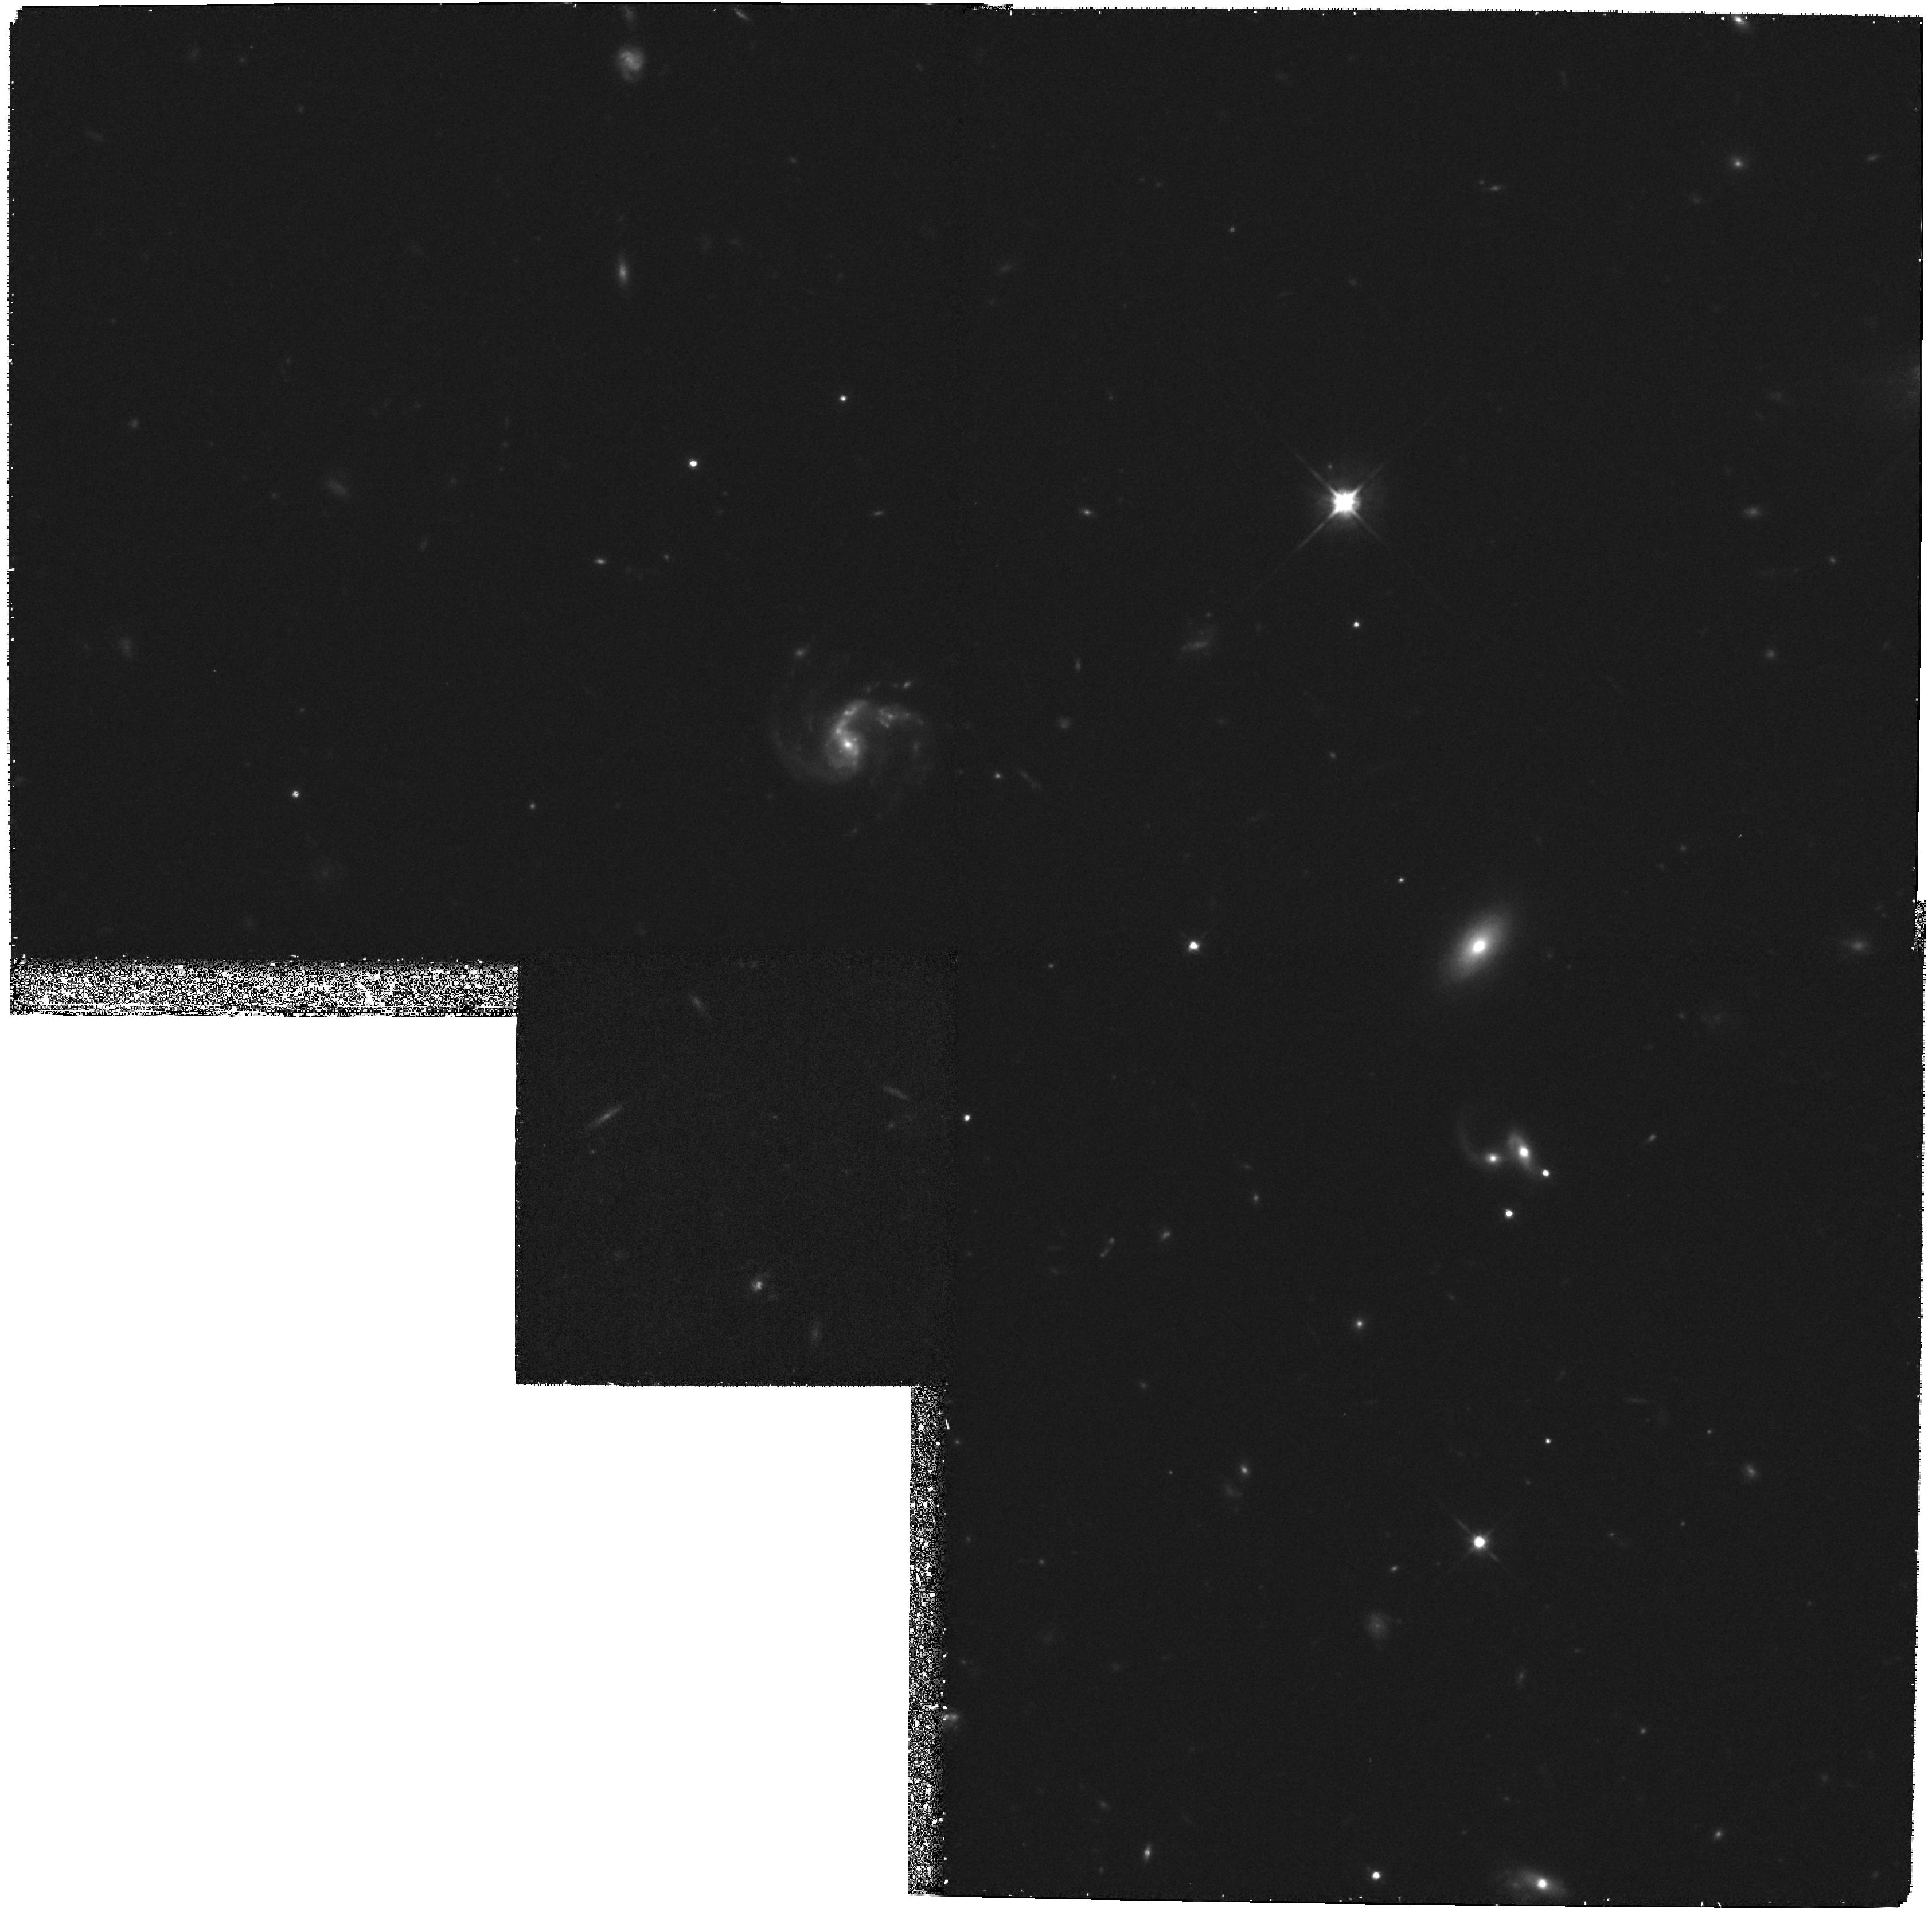
Target: GAL-CLUS-105427-032125-POS6
Instrument: WFPC2/PC
Filter: F814W
Exposure: 2.1 h
Observation ID: hst_7372_06_wfpc2_pc_f814w_u4uh06

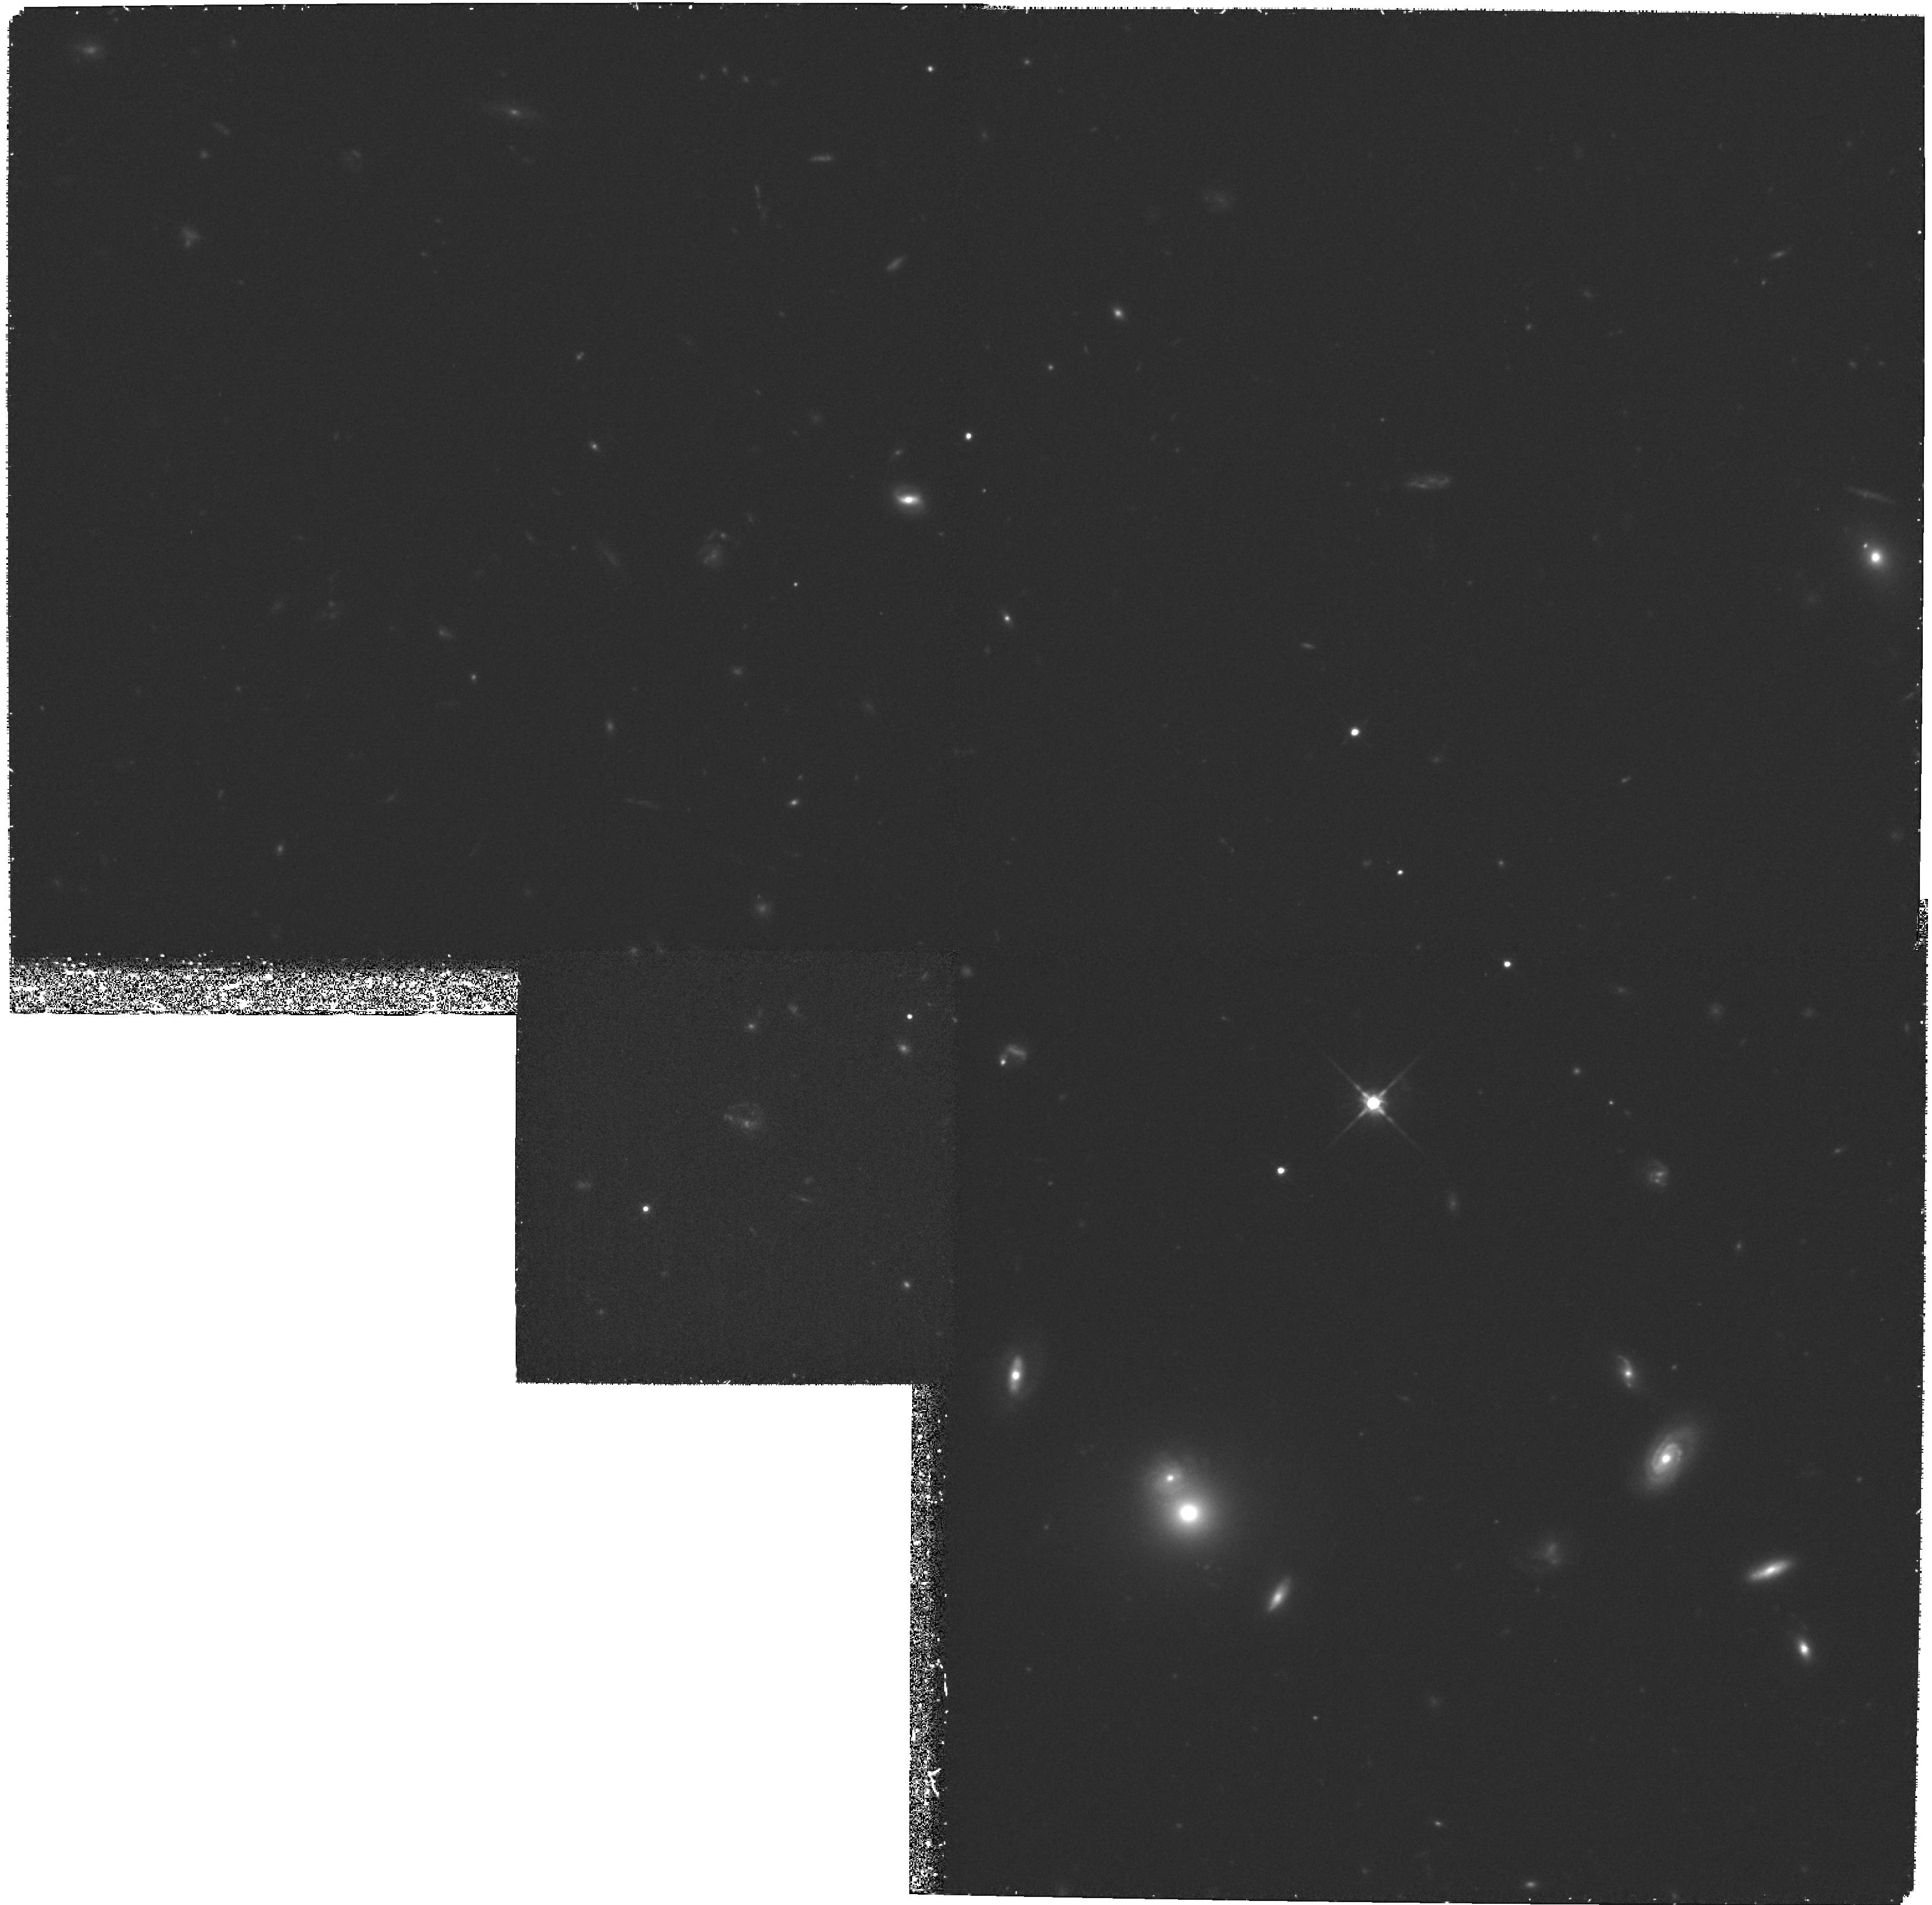
Target: GAL-CLUS-105427-032125-POS1
Instrument: WFPC2/PC
Filter: F814W
Exposure: 1.7 h
Observation ID: hst_7372_01_wfpc2_pc_f814w_u4uh01

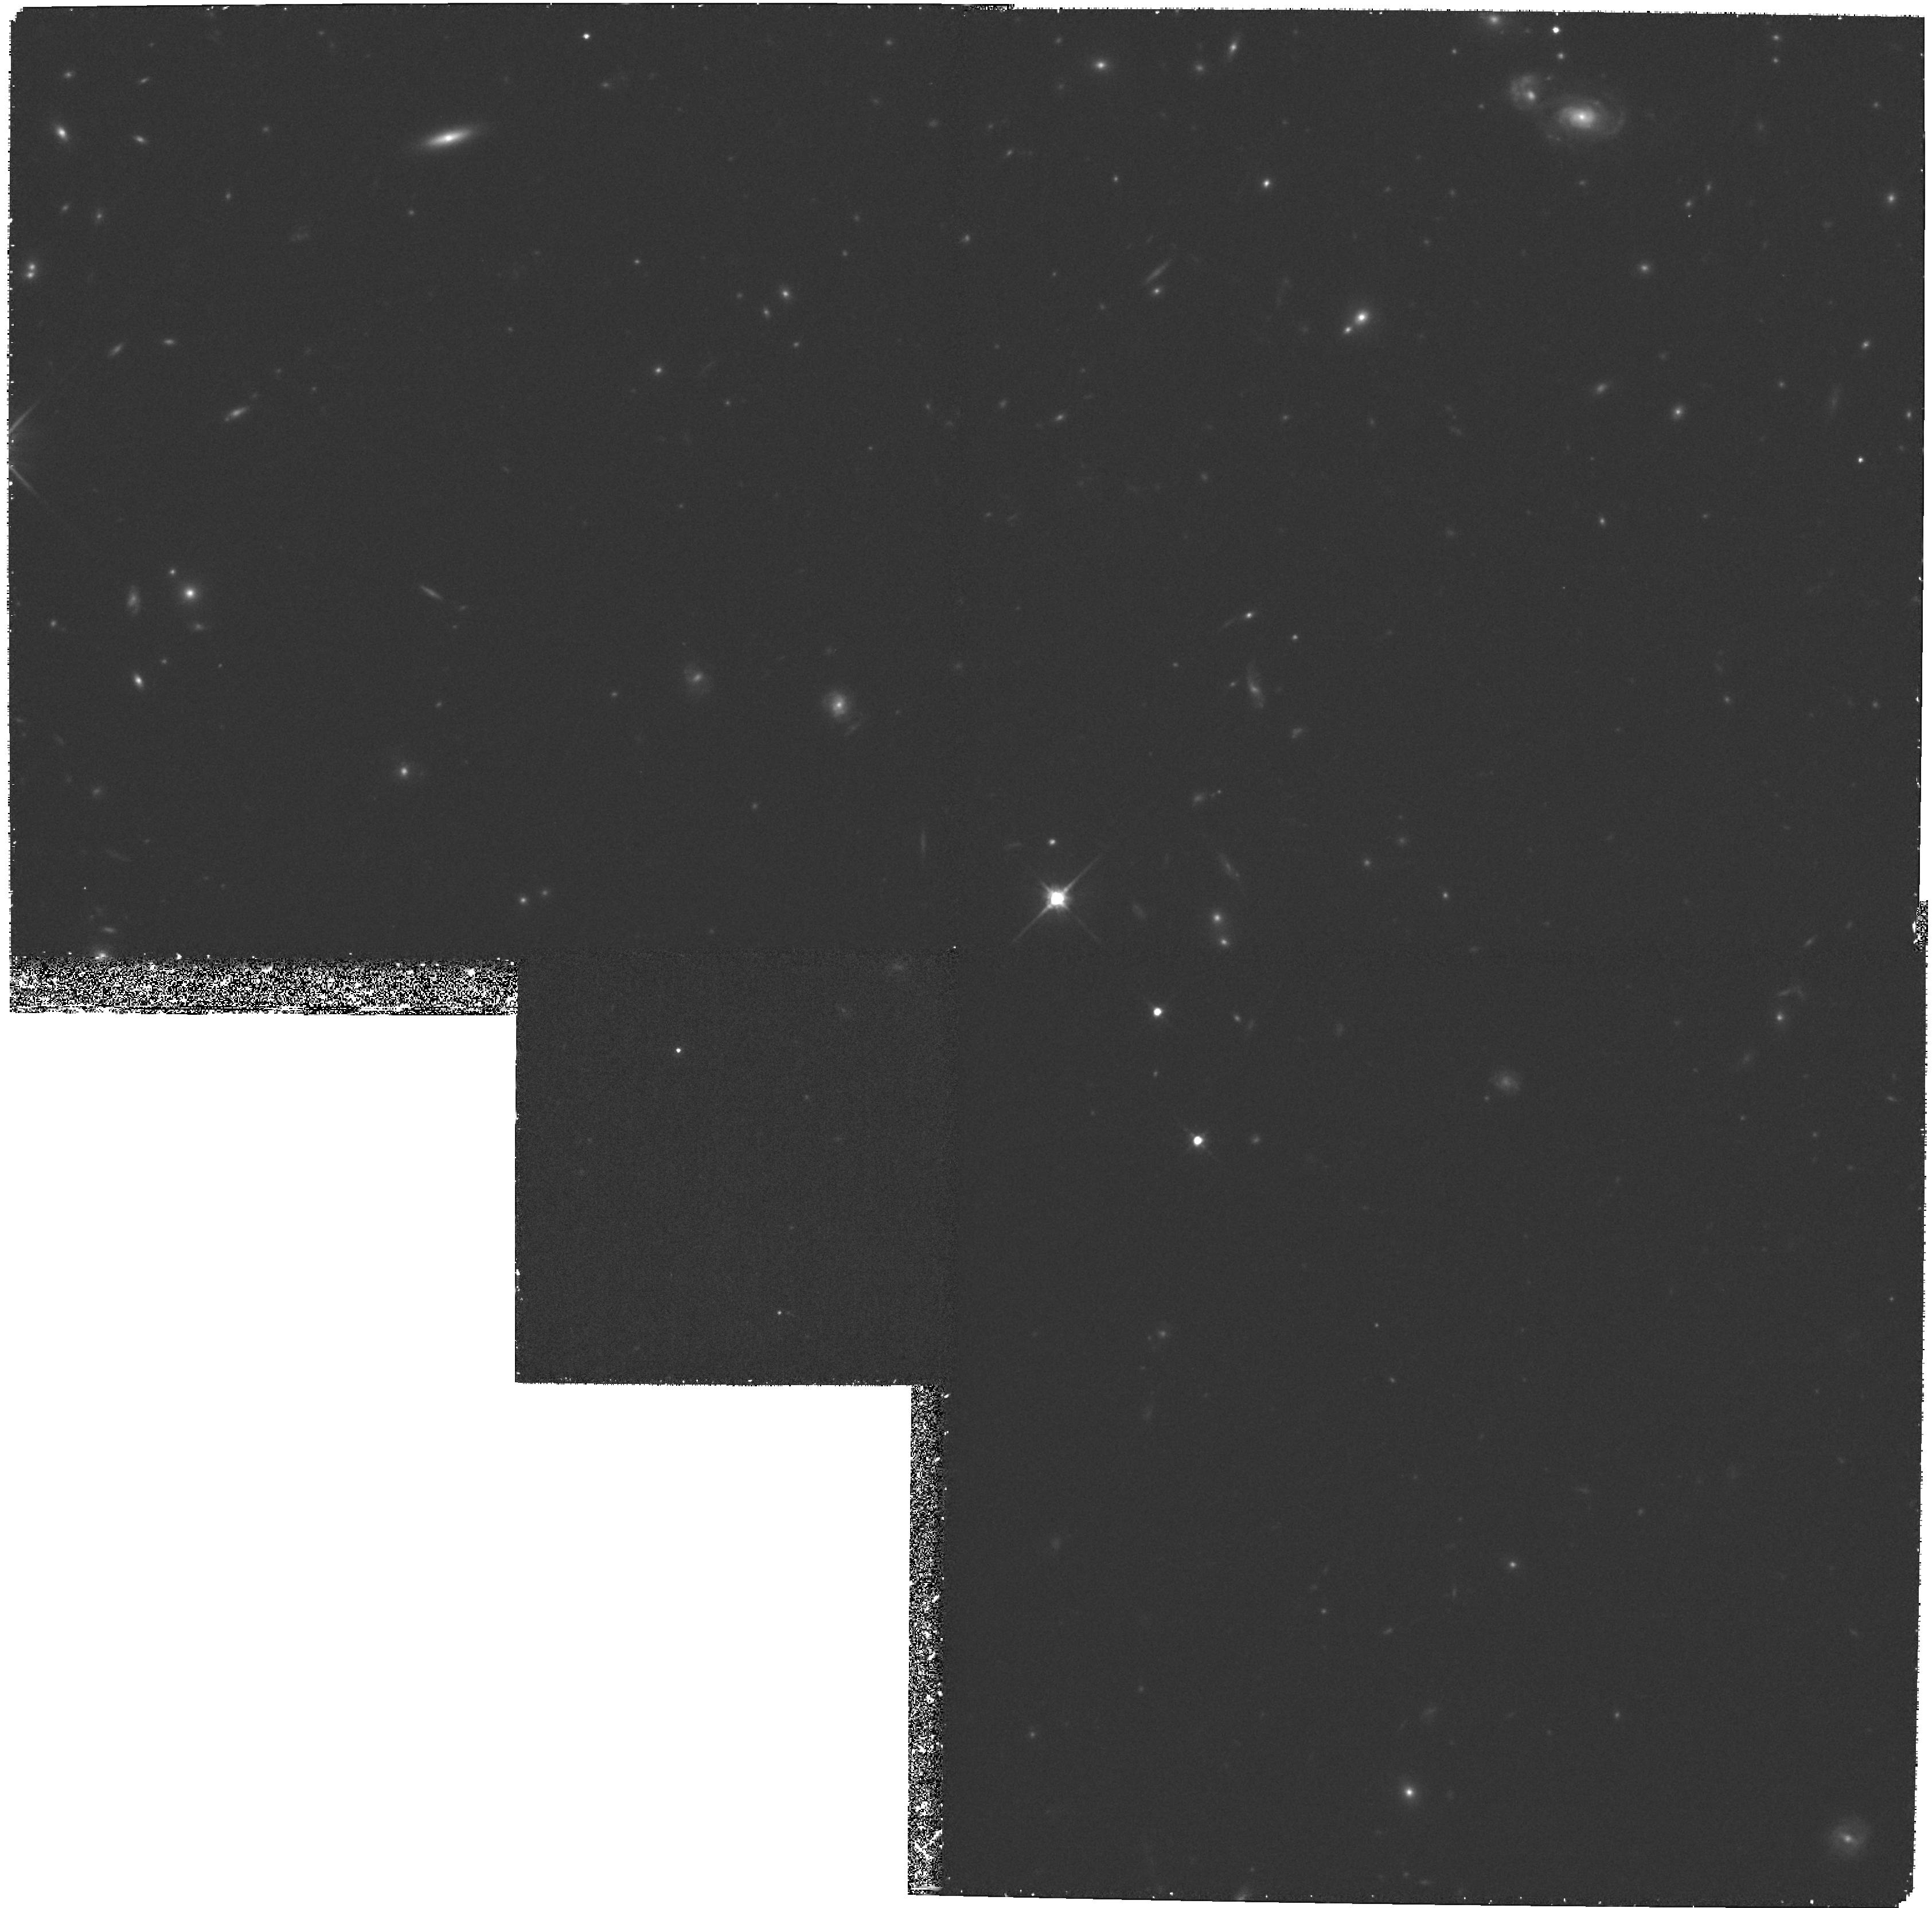
Target: GAL-CLUS-105427-032125-POS3
Instrument: WFPC2/PC
Filter: F814W
Exposure: 1.8 h
Observation ID: hst_7372_03_wfpc2_pc_f814w_u4uh03

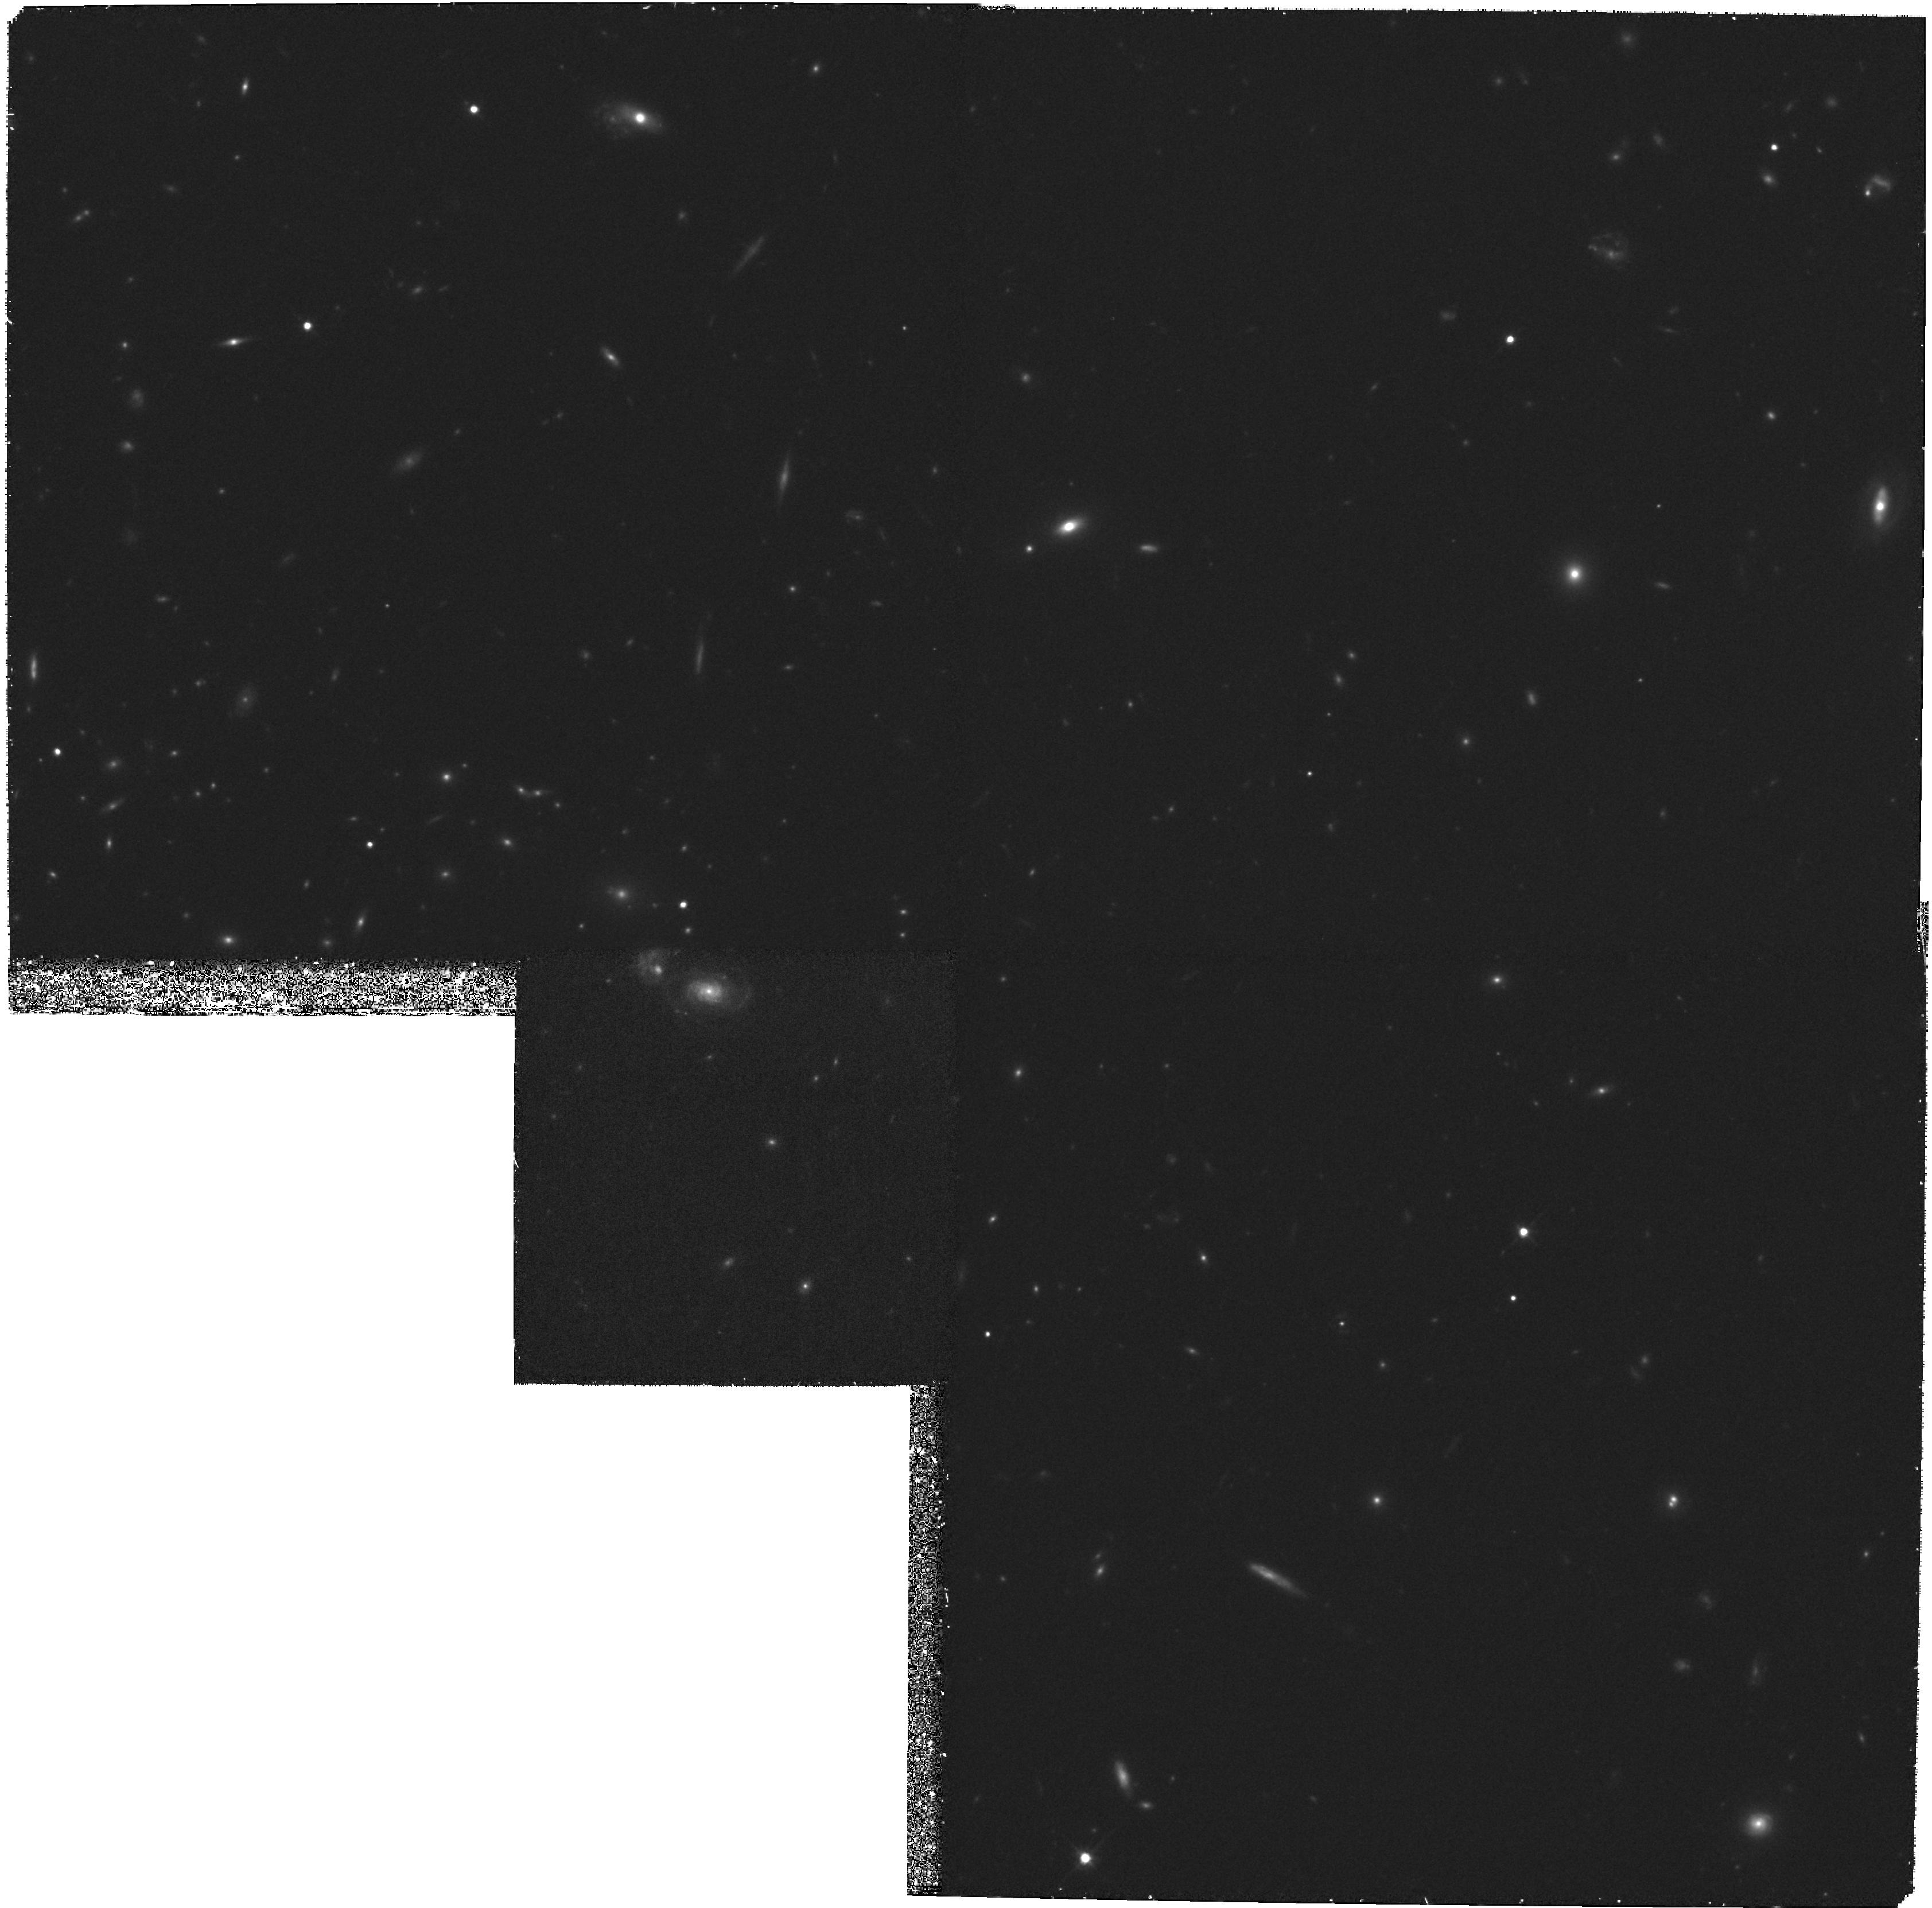
Target: GAL-CLUS-105427-032125-POS2
Instrument: WFPC2/PC
Filter: F814W
Exposure: 1.8 h
Observation ID: hst_7372_02_wfpc2_pc_f814w_u4uh02

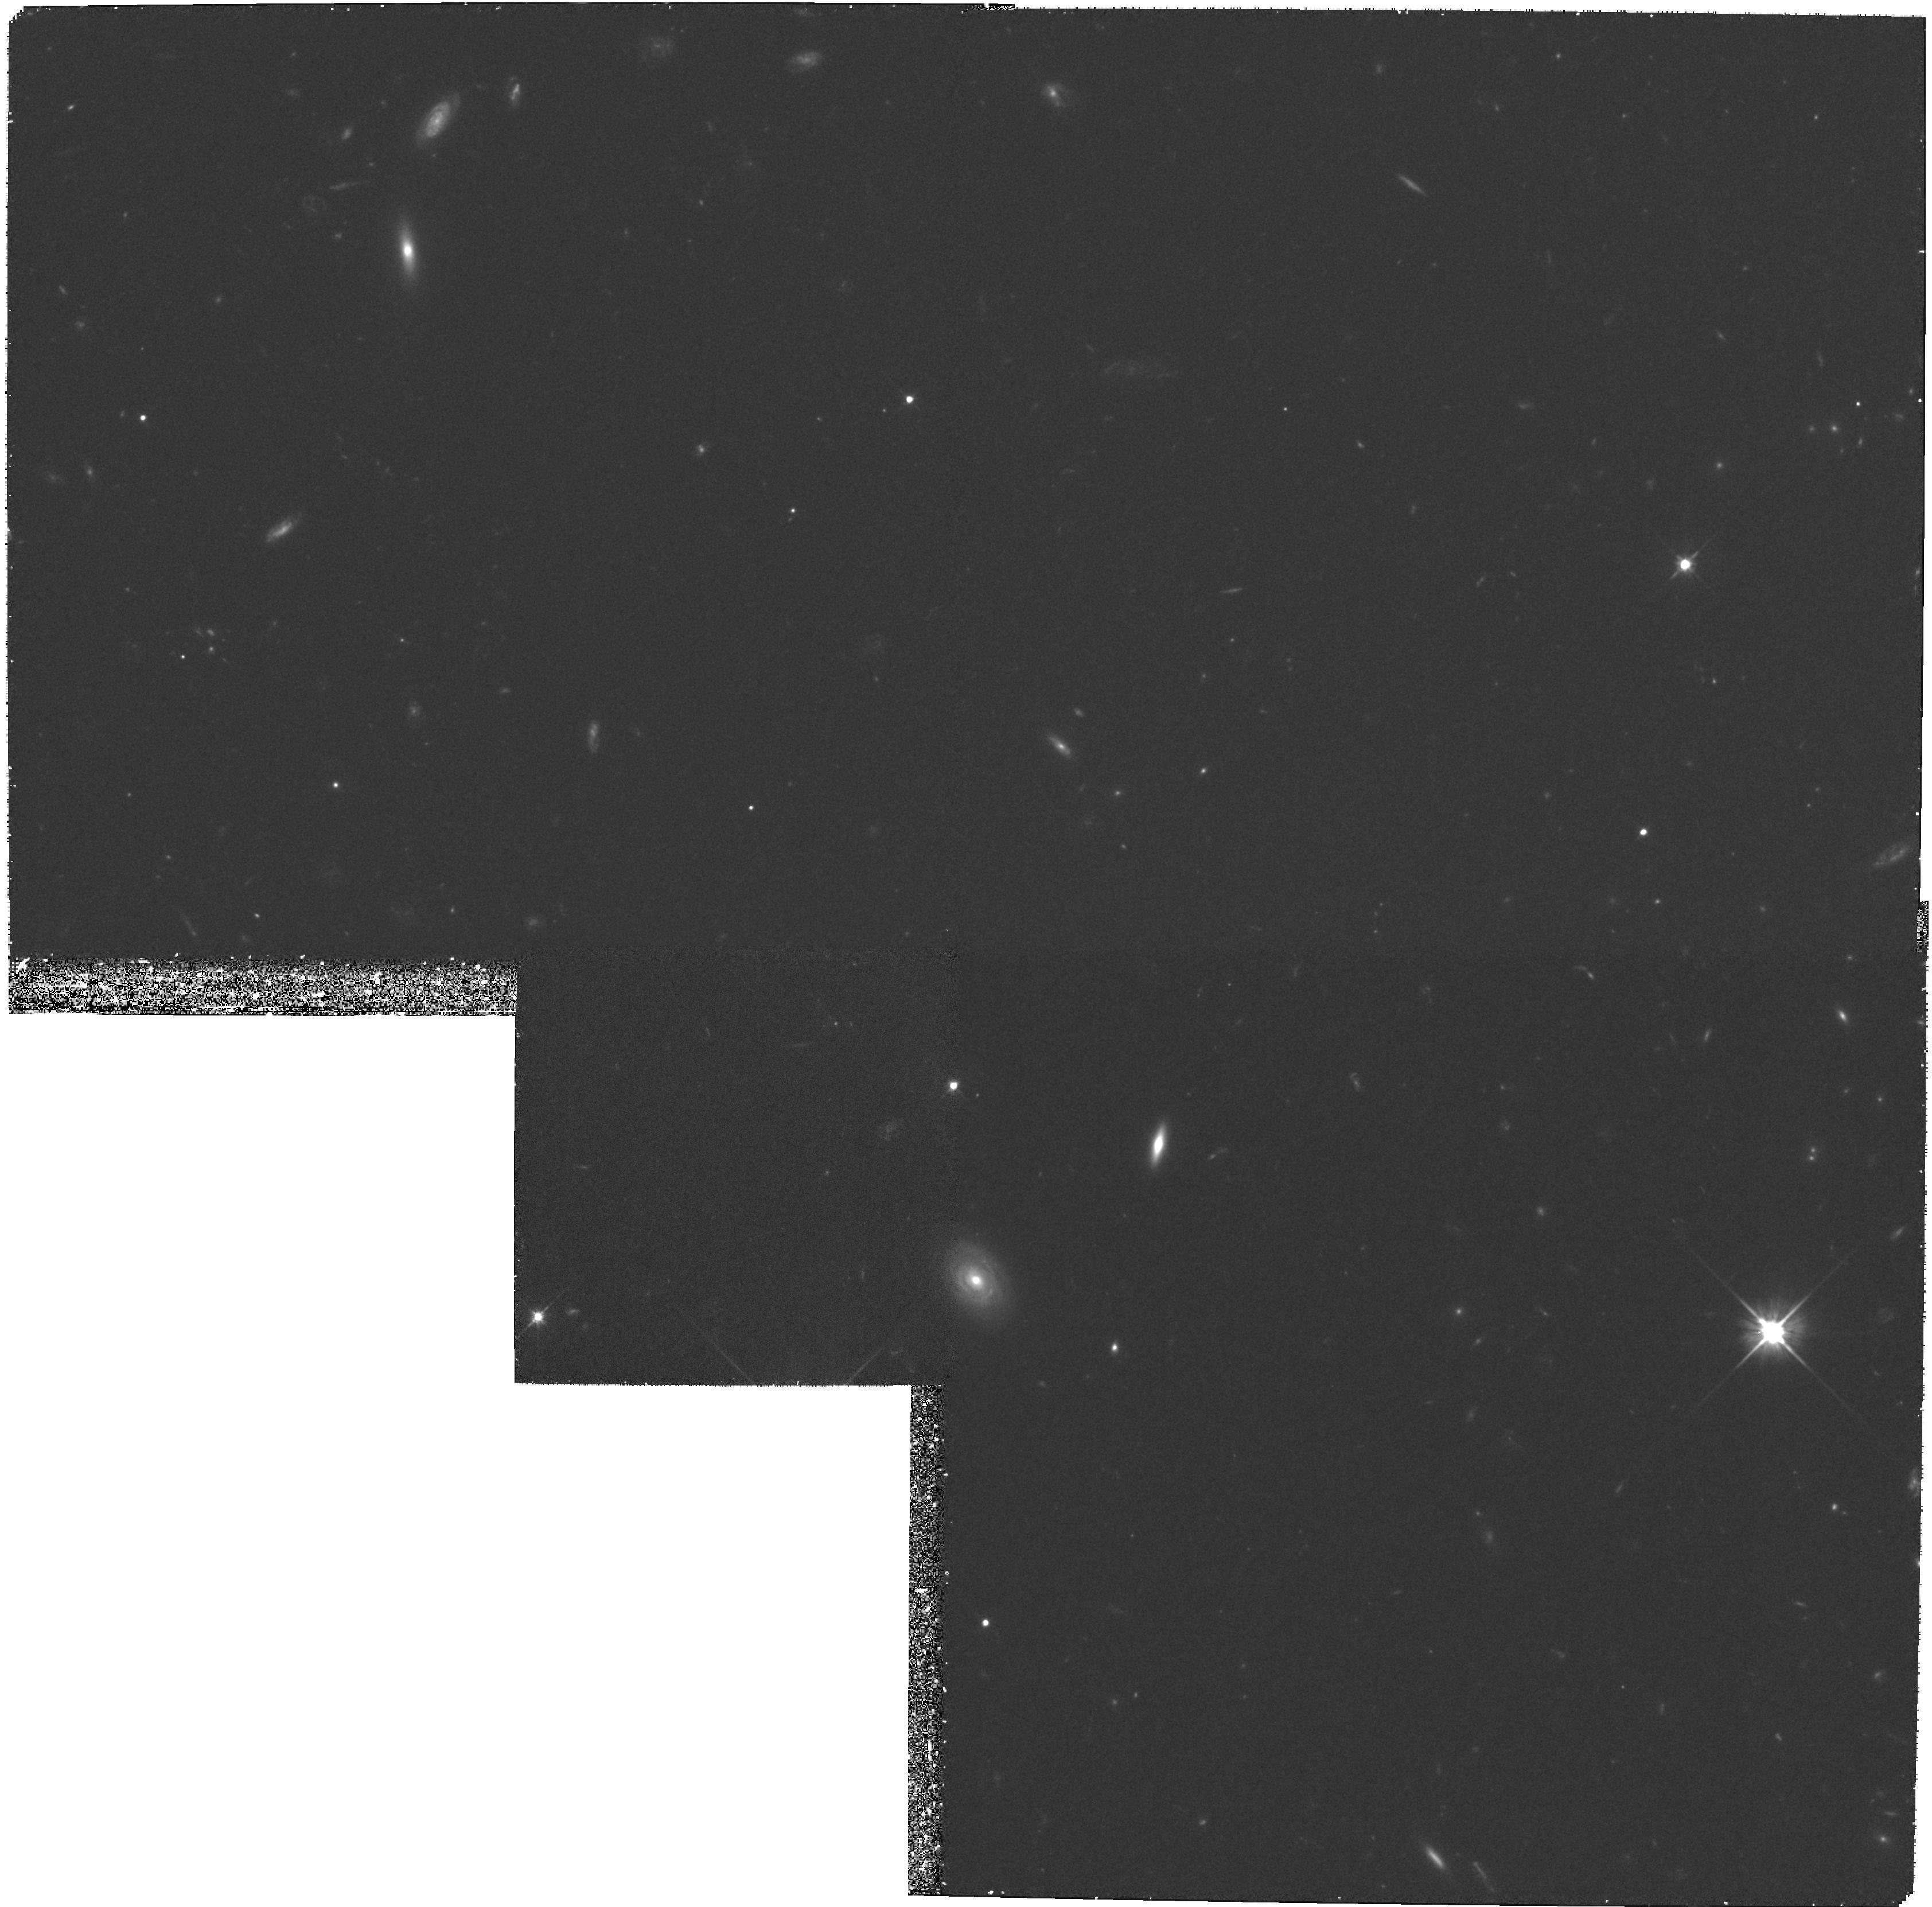
Target: GAL-CLUS-105427-032125-POS4
Instrument: WFPC2/PC
Filter: F606W
Exposure: 1.8 h
Observation ID: hst_7372_04_wfpc2_pc_f606w_u4uh04

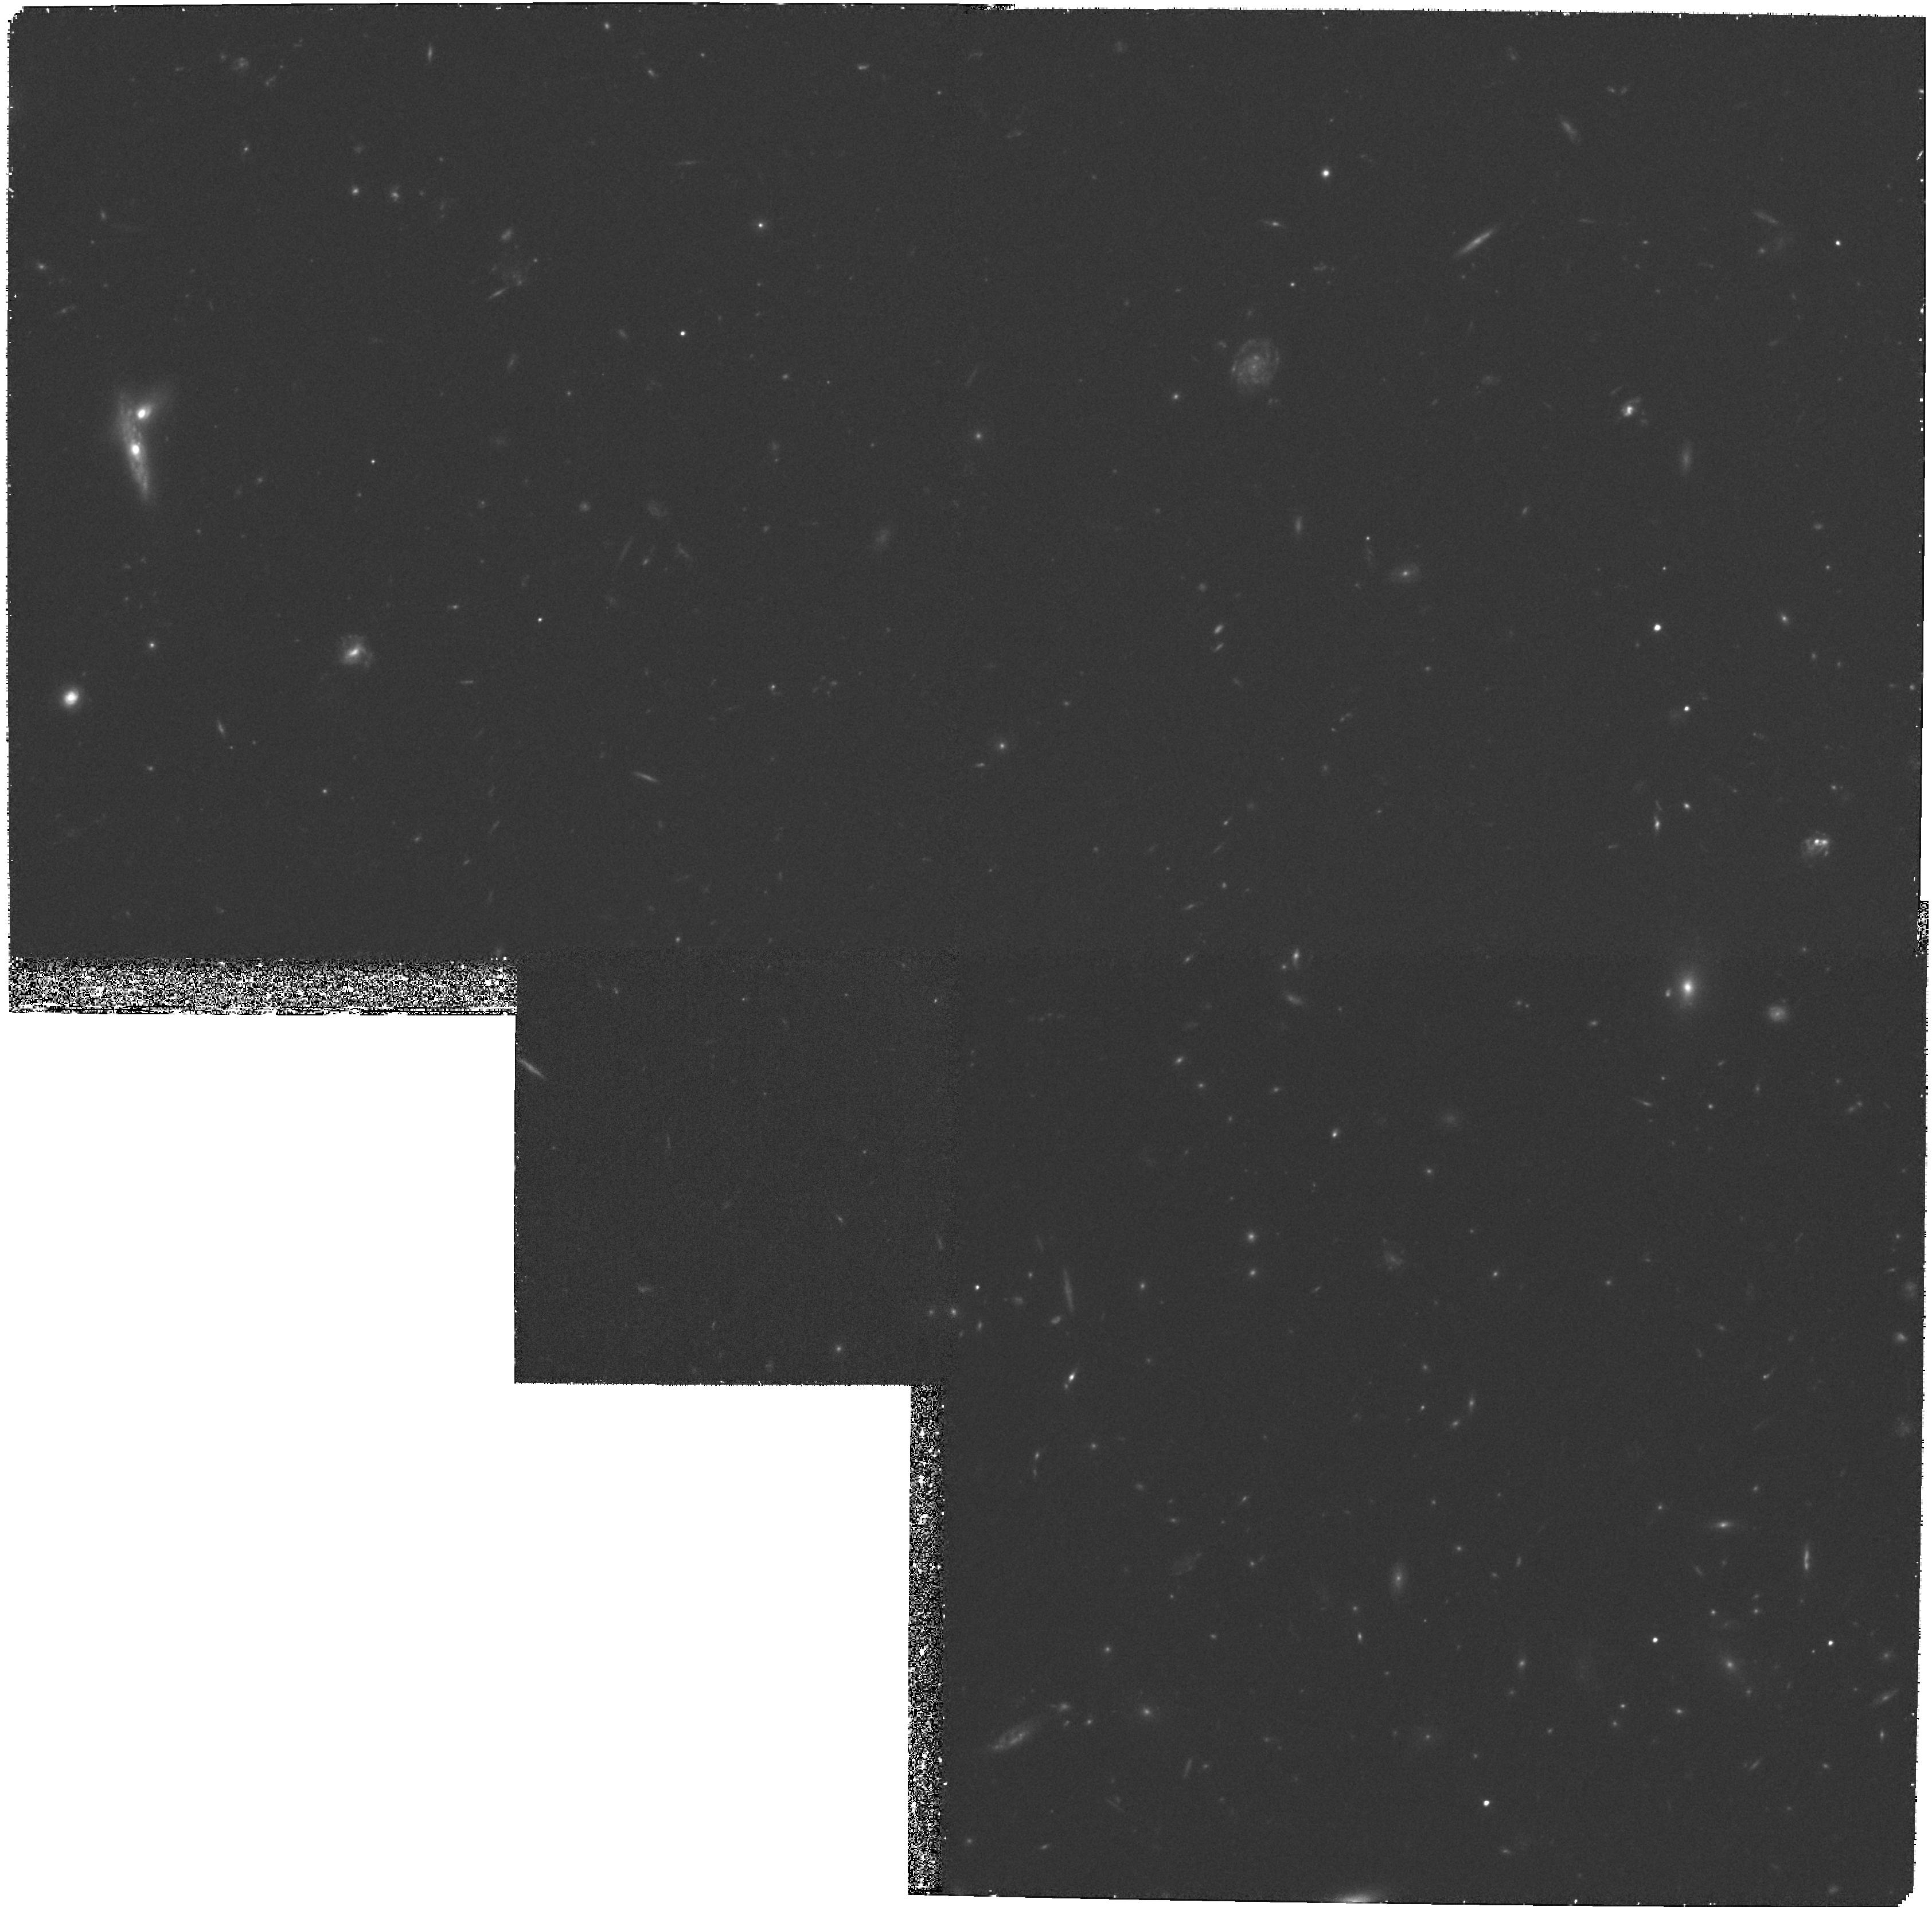
Target: GAL-CLUS-105427-032125-POS5
Instrument: WFPC2/PC
Filter: F606W
Exposure: 1.8 h
Observation ID: hst_7372_05_wfpc2_pc_f606w_u4uh05

Fundamental Plane, Morphology-Density Relation, and Lensing in the z=0.83 Cluster MS1054--03 (PI: Franx, Marijn)

We propose to obtain a deep mosaic of WFPC2 images for the X- ray selected cluster MS1054--03 at z=0.83. This proposal is the last part of a program to take large HST mosaics of several distant clusters. MS1054--03 extends this study to the highest redshift possible. We augment the HST mosaics of the clusters with extensive ground-based spectroscopy and imaging at the Keck, MMT, NTT, and WHT telescopes. The large areal coverage on the clusters is essential: we can study a large number of galaxies, and determine the radial gradients within the clusters. We have the following scientific goals: (i) We will use the Fundamental Plane of early type galaxies to measure the evolution of the M/L ratio out to z=0.83. This puts strong constraints on the (star) formation epoch of early type galaxies. (ii) We will determine the density-morphology relation at z=0.83, and its evolution from z=0 to z= 0.83. The radial distributions of starburst and post-starburst galaxies, as well as galaxy mergers, will be of particular interest. (iii) We will use weak lensing to derive the detailed mass distribution of this young cluster. MS1054--03 is uniquely suited because it is the most massive of the known high redshift clusters, and it will provide much greater leverage on the evolutionary studies because of its high redshift. The fully processed mosaic of this cluster, covering 5*5 arcmin (1.3times1.3h^-1 Mpc), will be made available to the astronomical community, with our other cluster mosaics at z=0.33 and z=0.58.